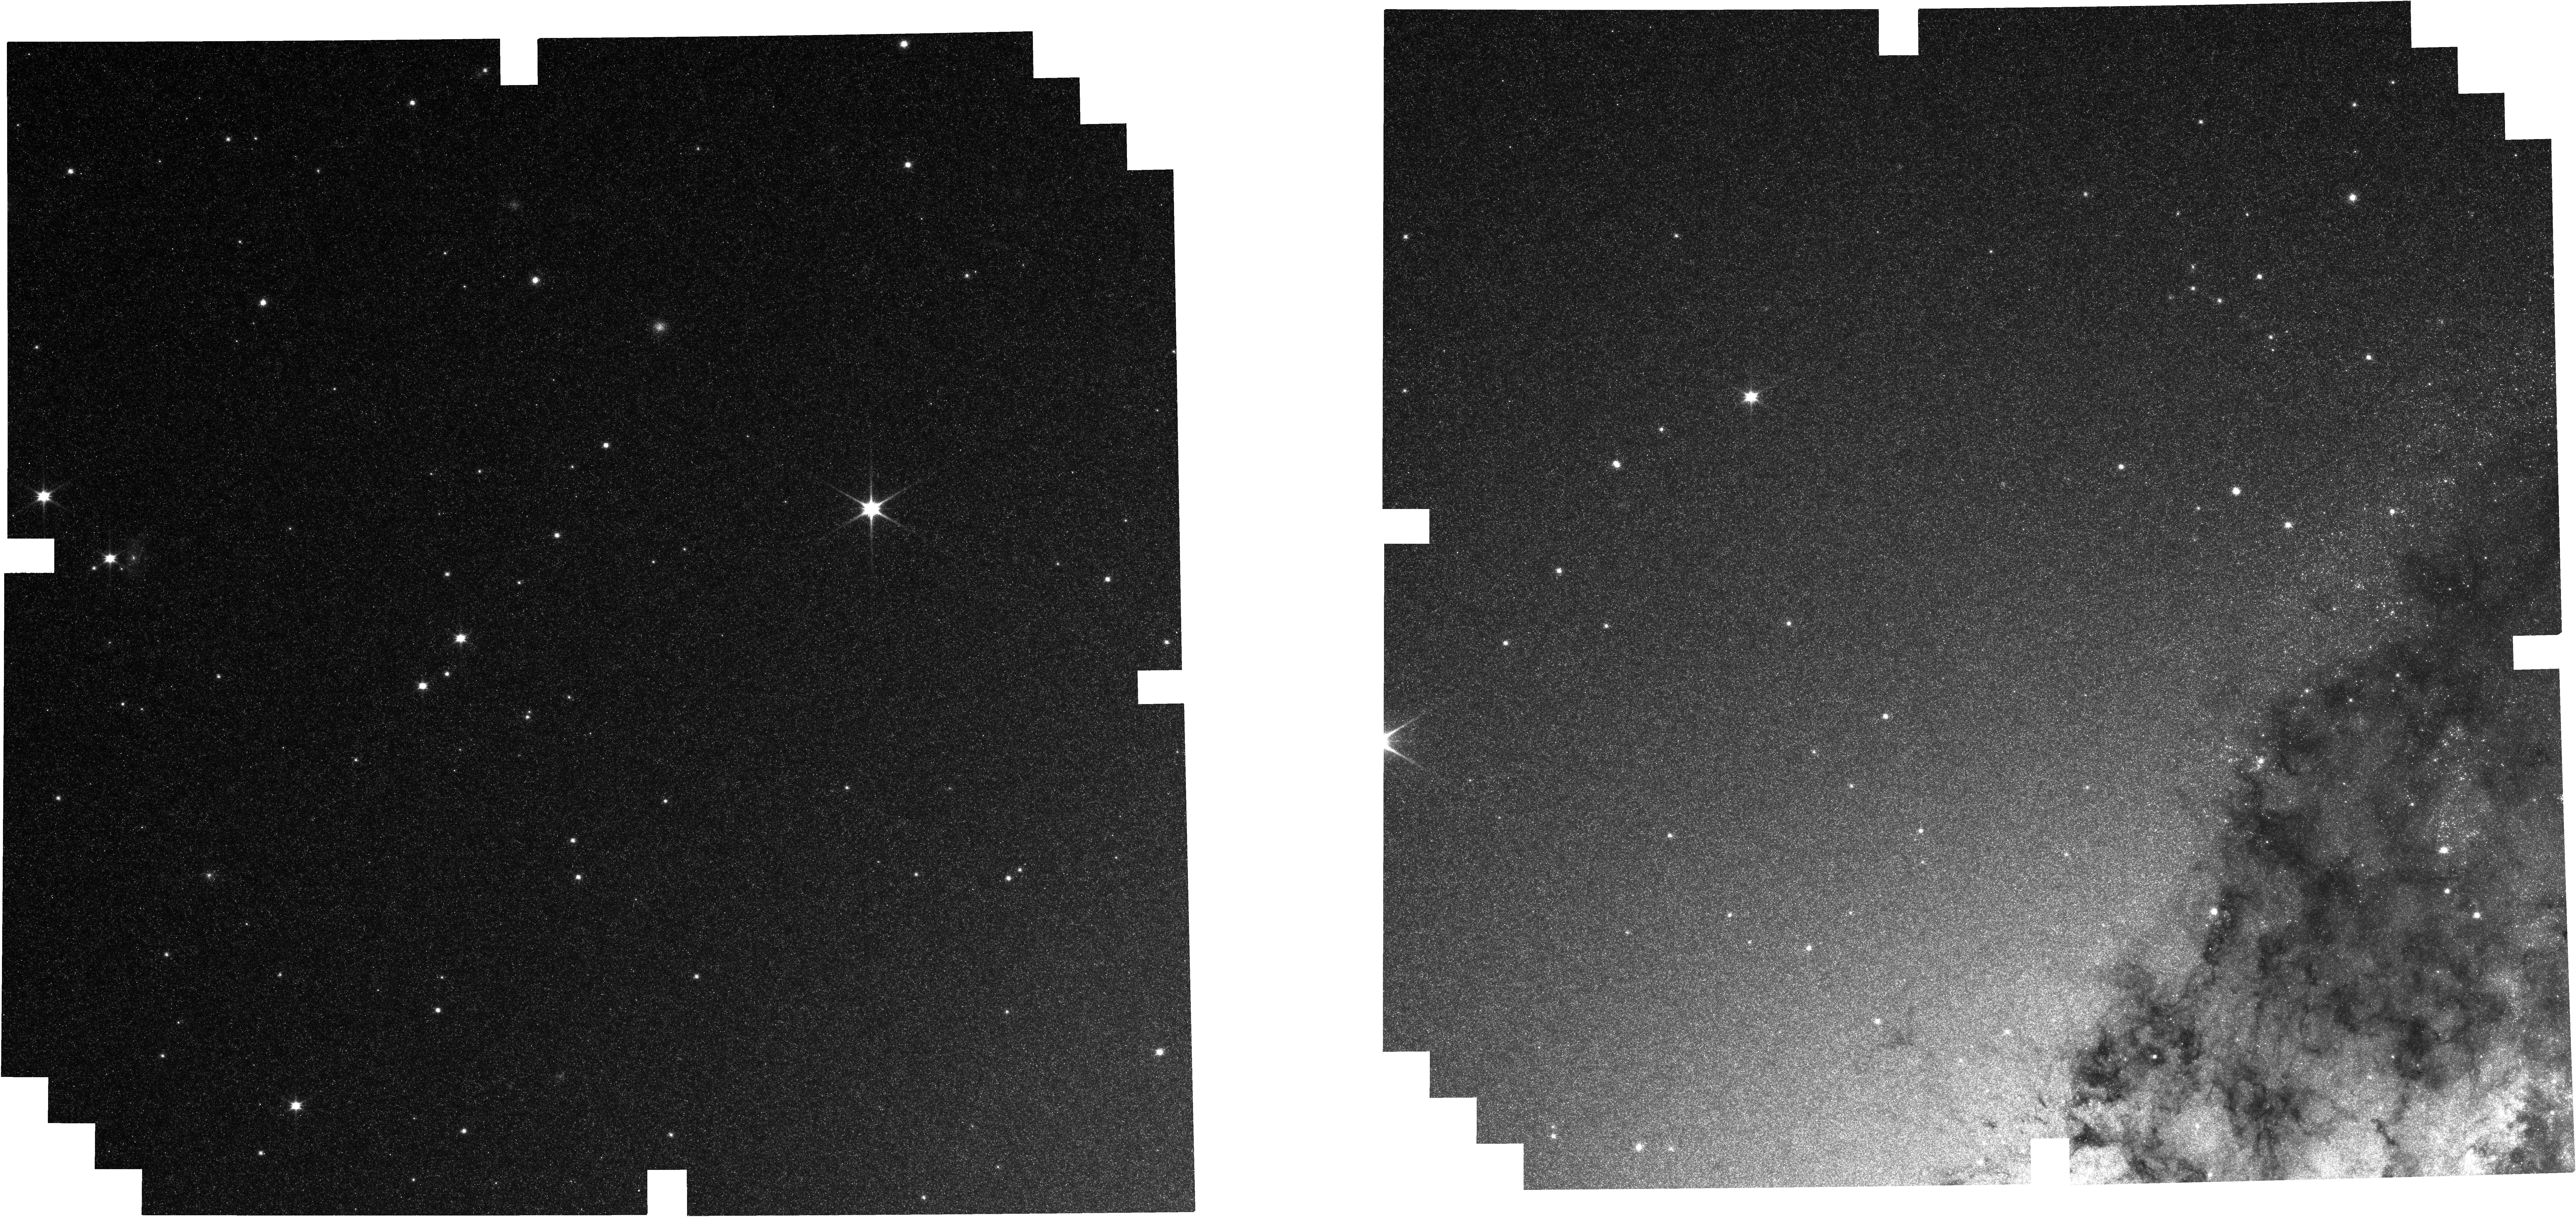
Target: Radio-Galaxy-NIRCam-Tile-2. Instrument: NIRCAM. Filter: F090W. Exposure: 24 min. Observation ID: jw12496-o007_t006_nircam_clear-f090w

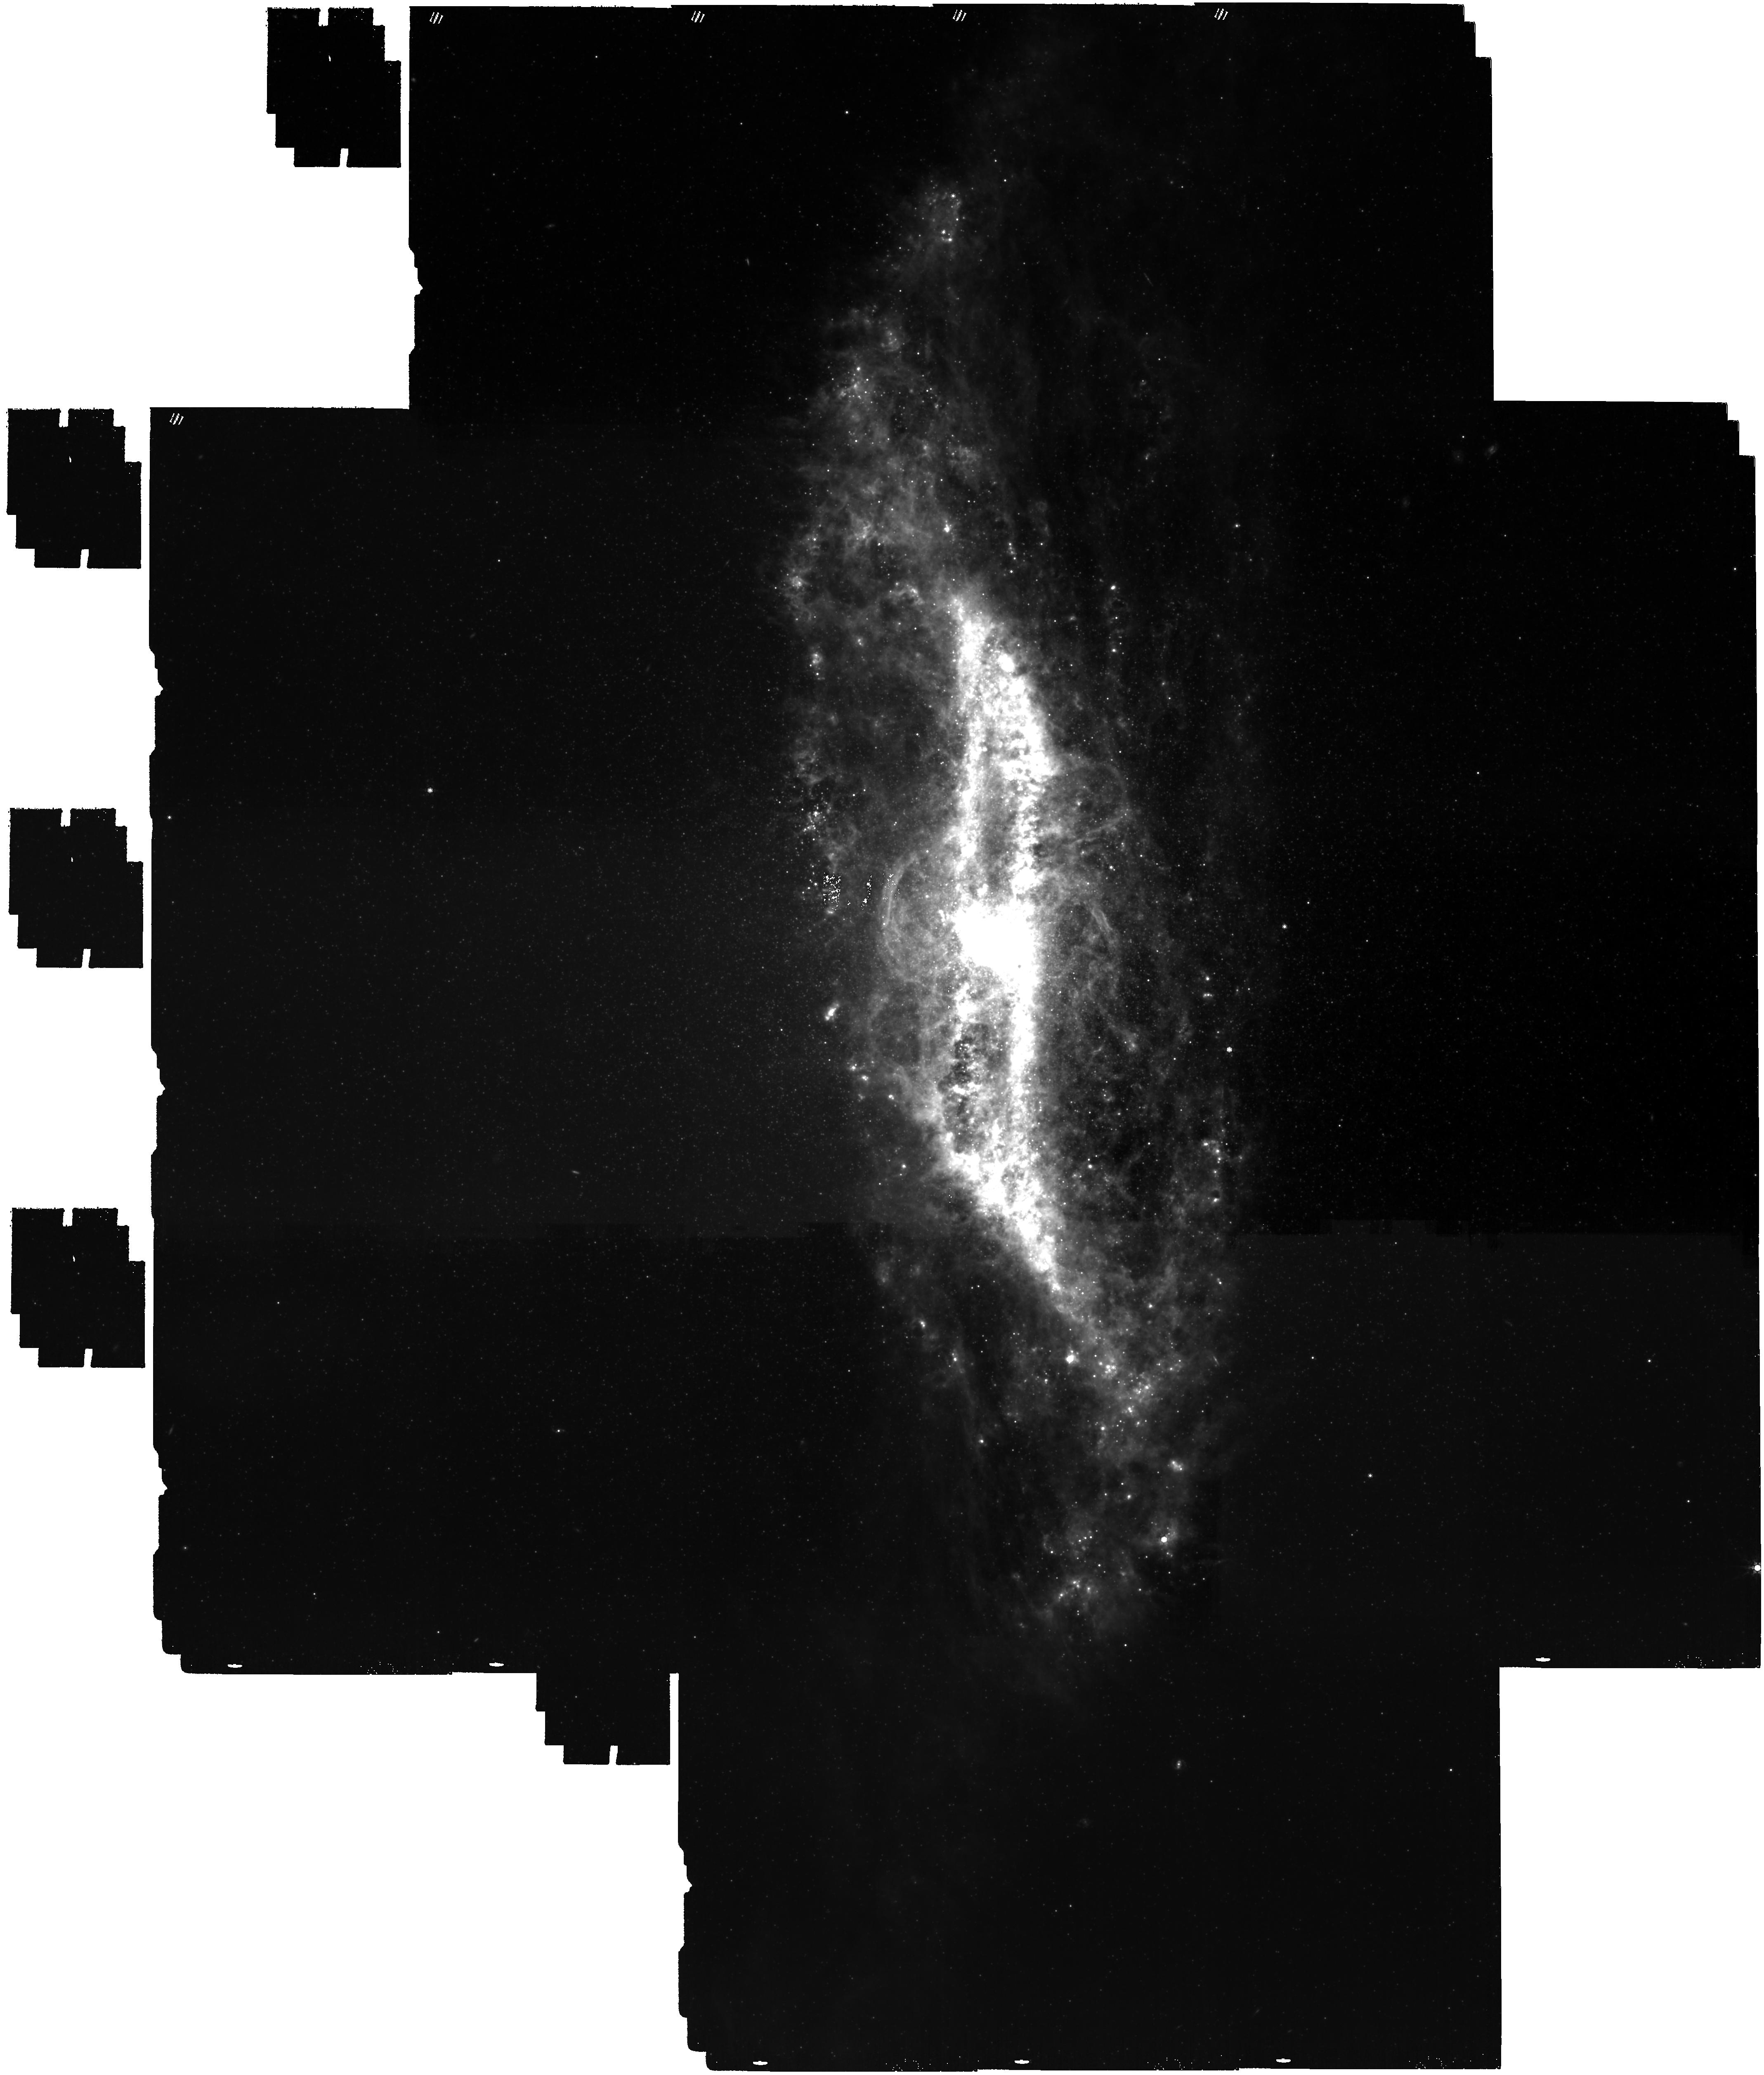
Target: Radio-Galaxy-MIRI. Instrument: MIRI. Filter: F1000W. Exposure: 1.6 h. Observation ID: jw12496-o006_t001_miri_f1000w

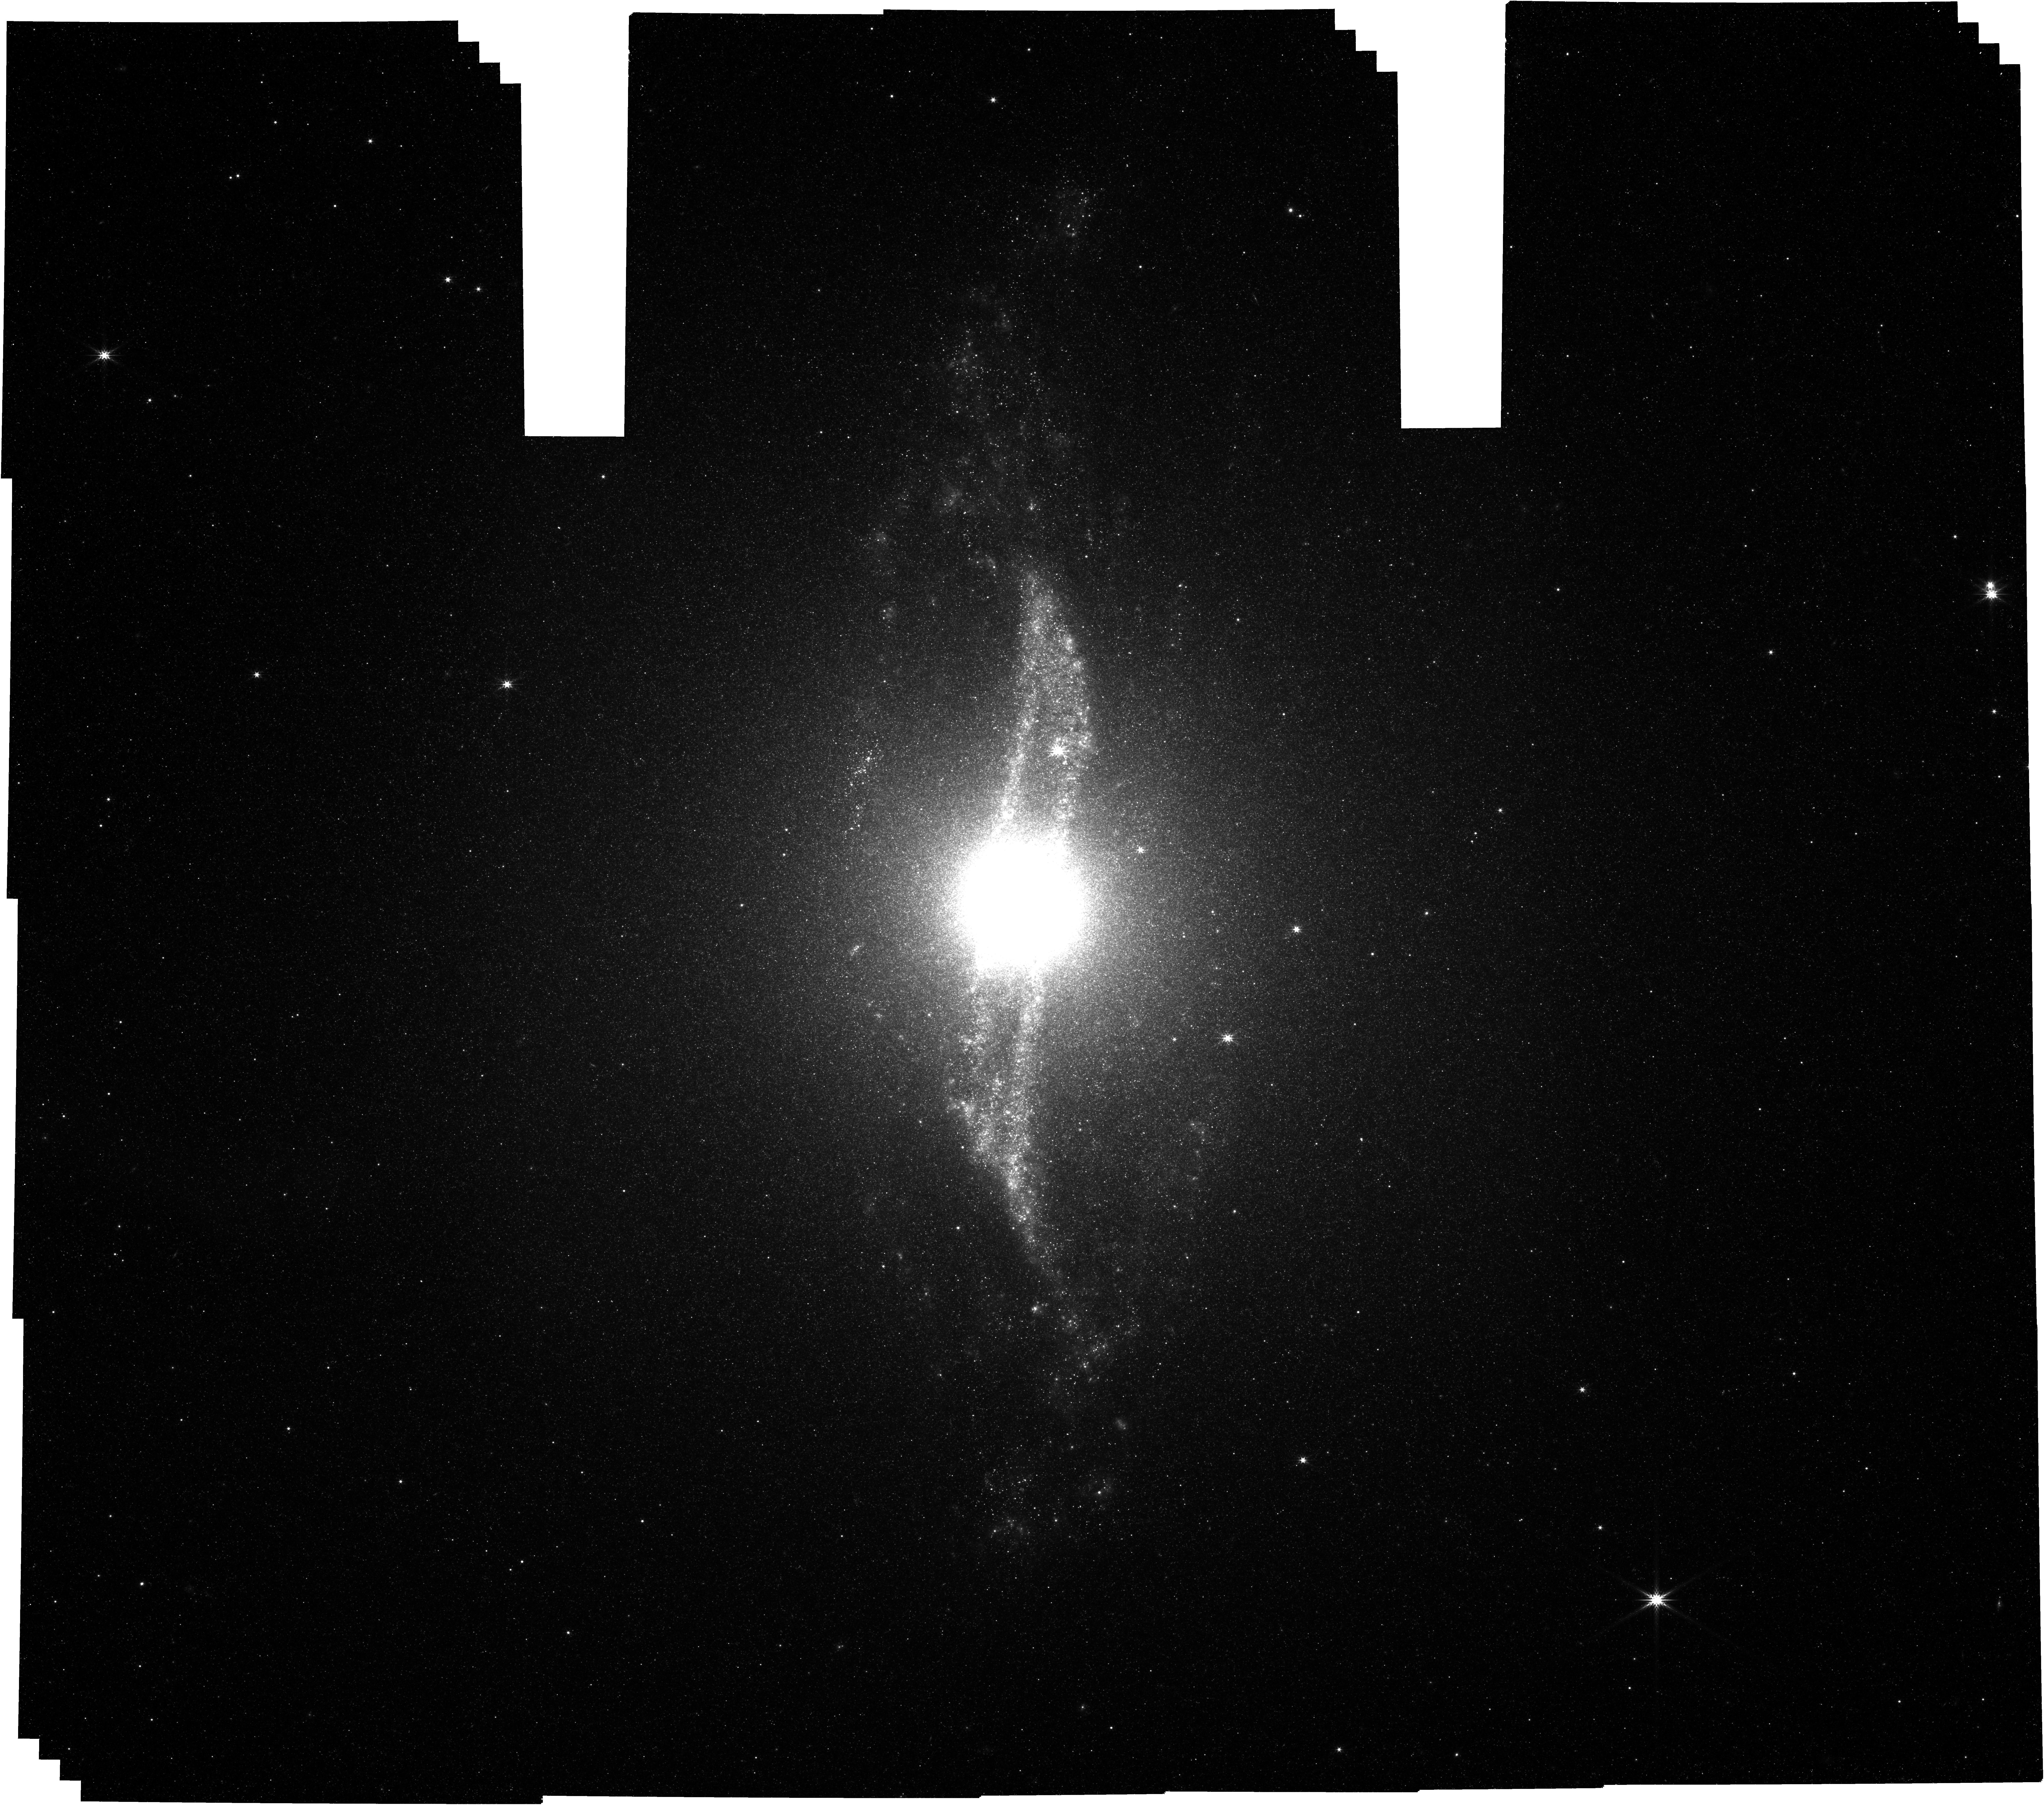
Target: Radio-Galaxy-NIRCam. Instrument: NIRCAM. Filter: F444W. Exposure: 4.5 h. Observation ID: jw12496-o004_t004_nircam_clear-f444w

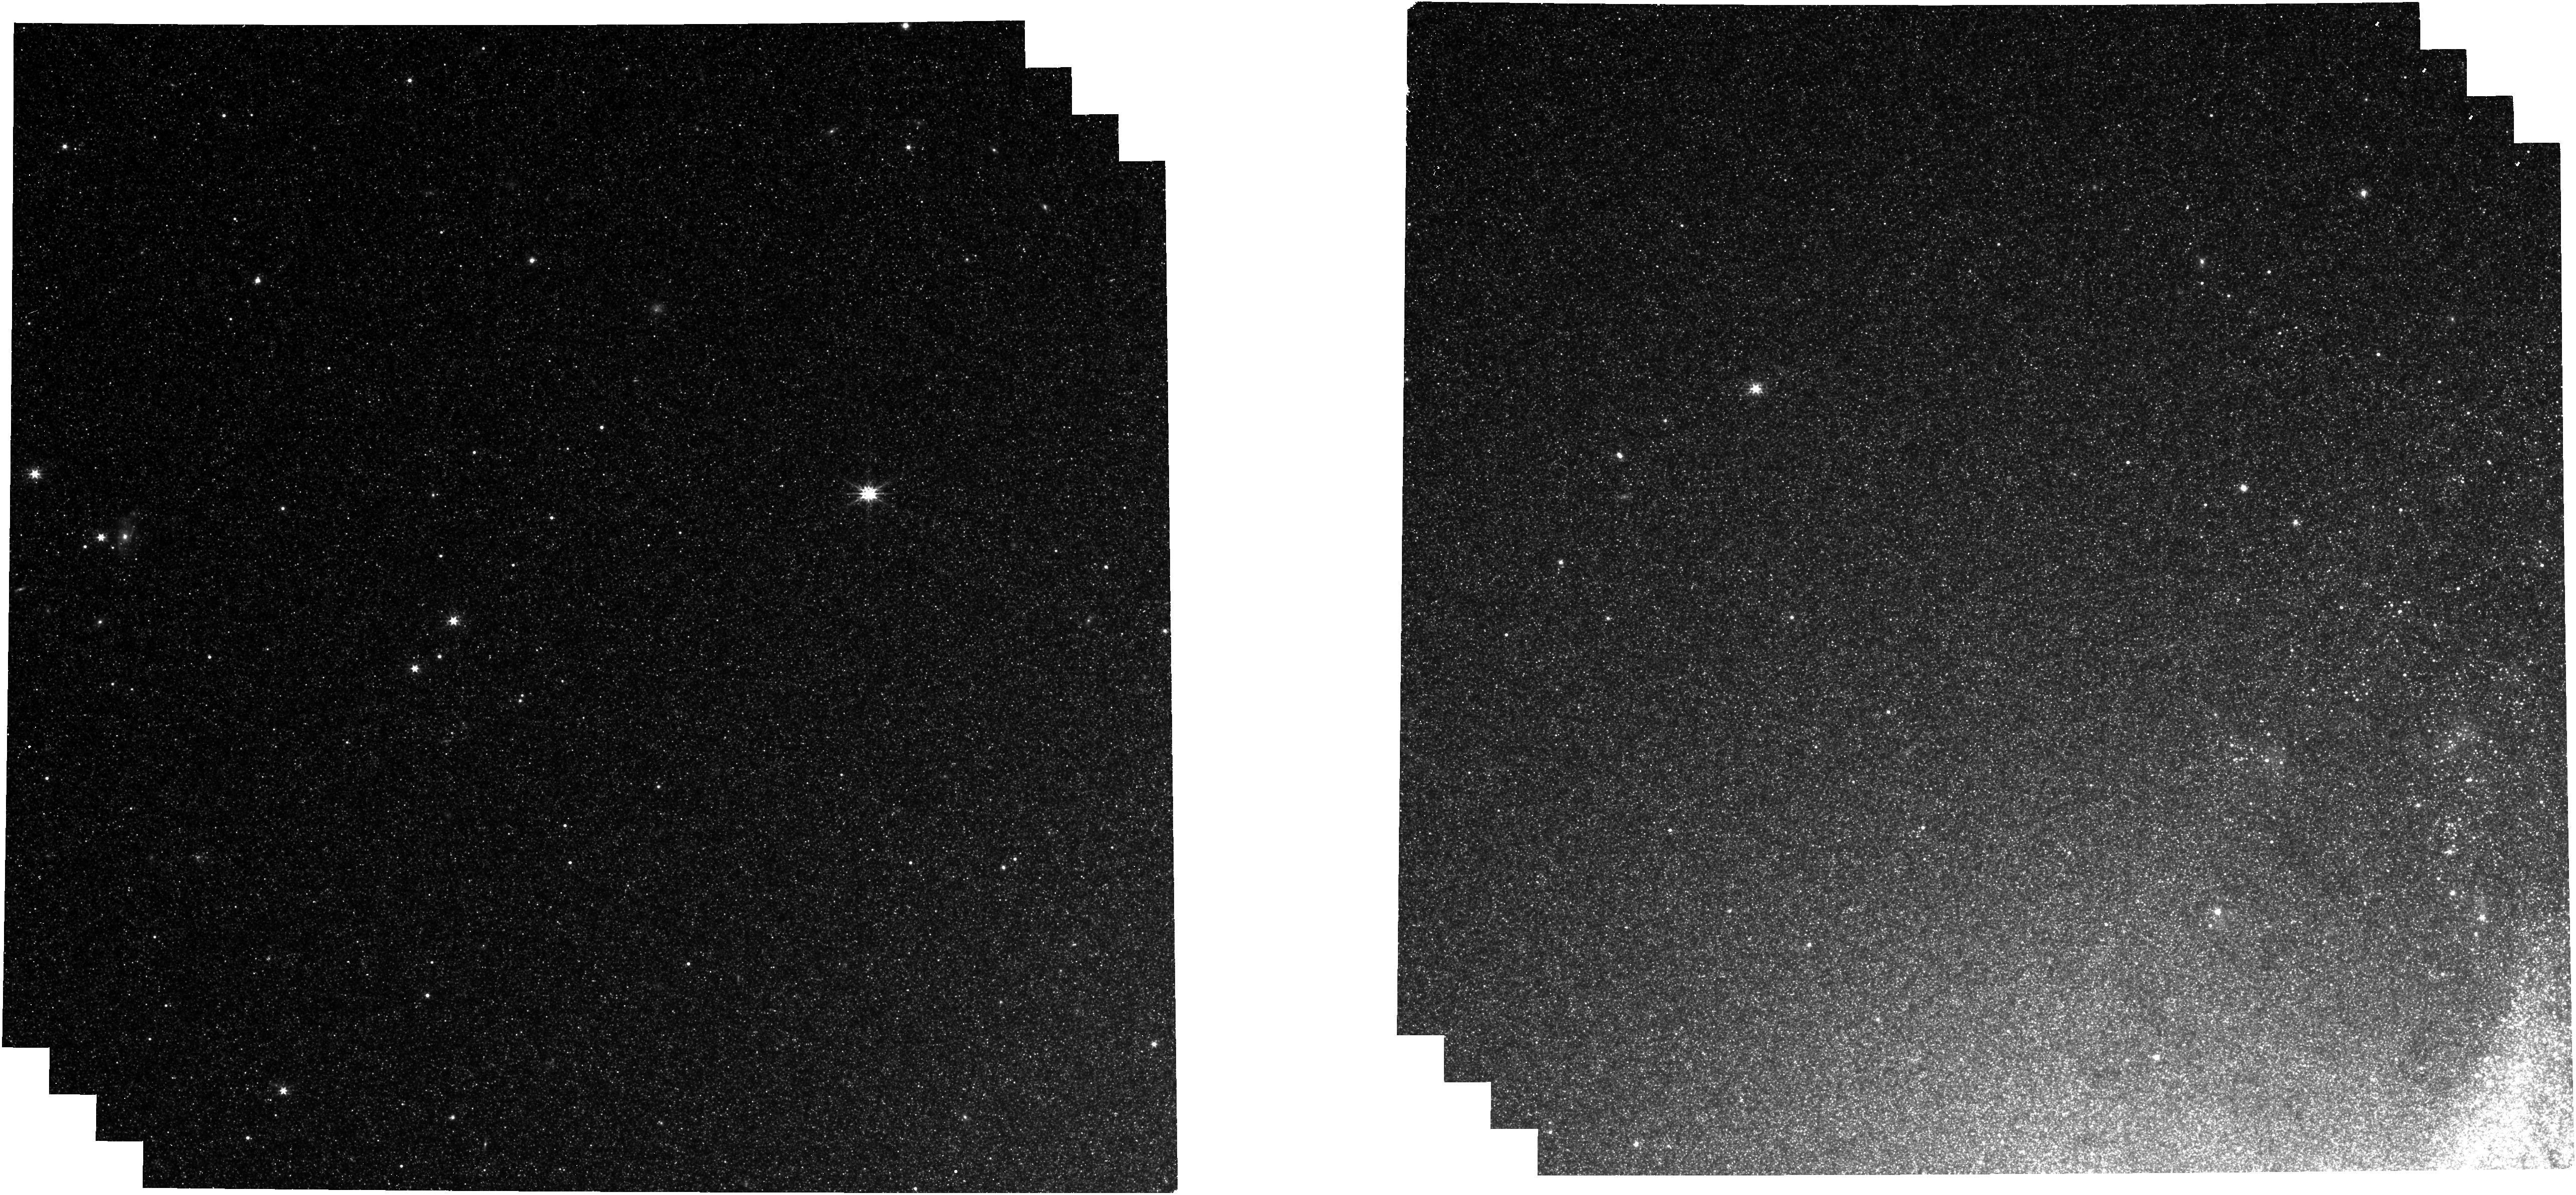
Target: Radio-Galaxy-NIRCam-Tile-2. Instrument: NIRCAM. Filter: F277W. Exposure: 24 min. Observation ID: jw12496-o007_t006_nircam_clear-f277w

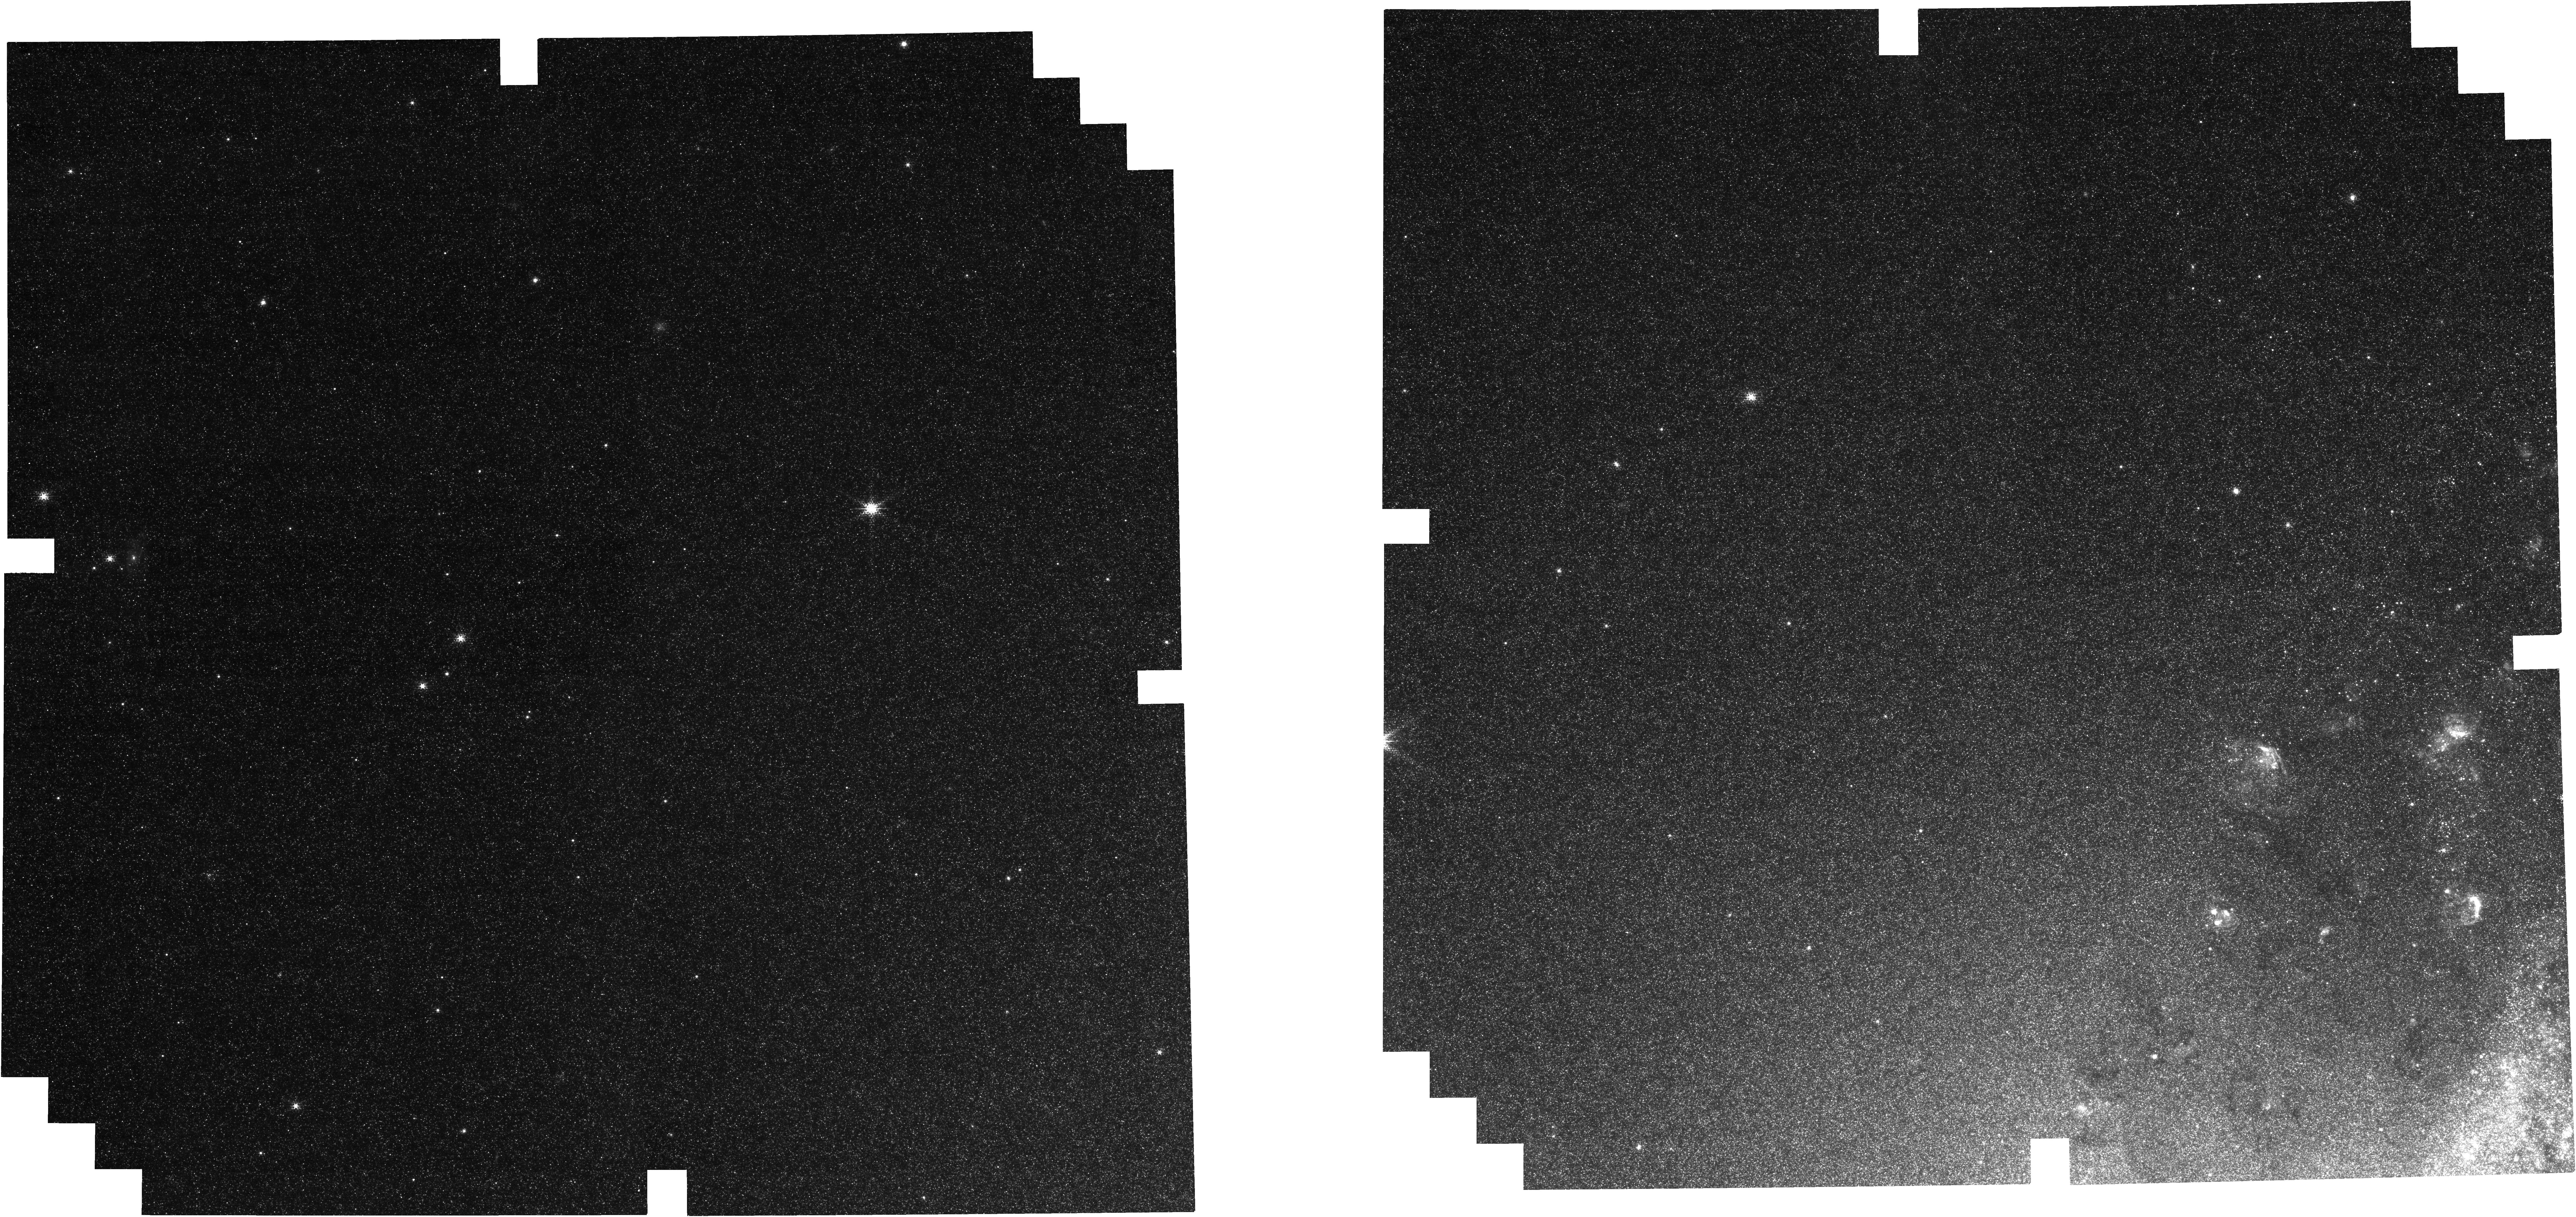
Target: Radio-Galaxy-NIRCam-Tile-2. Instrument: NIRCAM. Filter: F187N. Exposure: 24 min. Observation ID: jw12496-o007_t006_nircam_clear-f187n

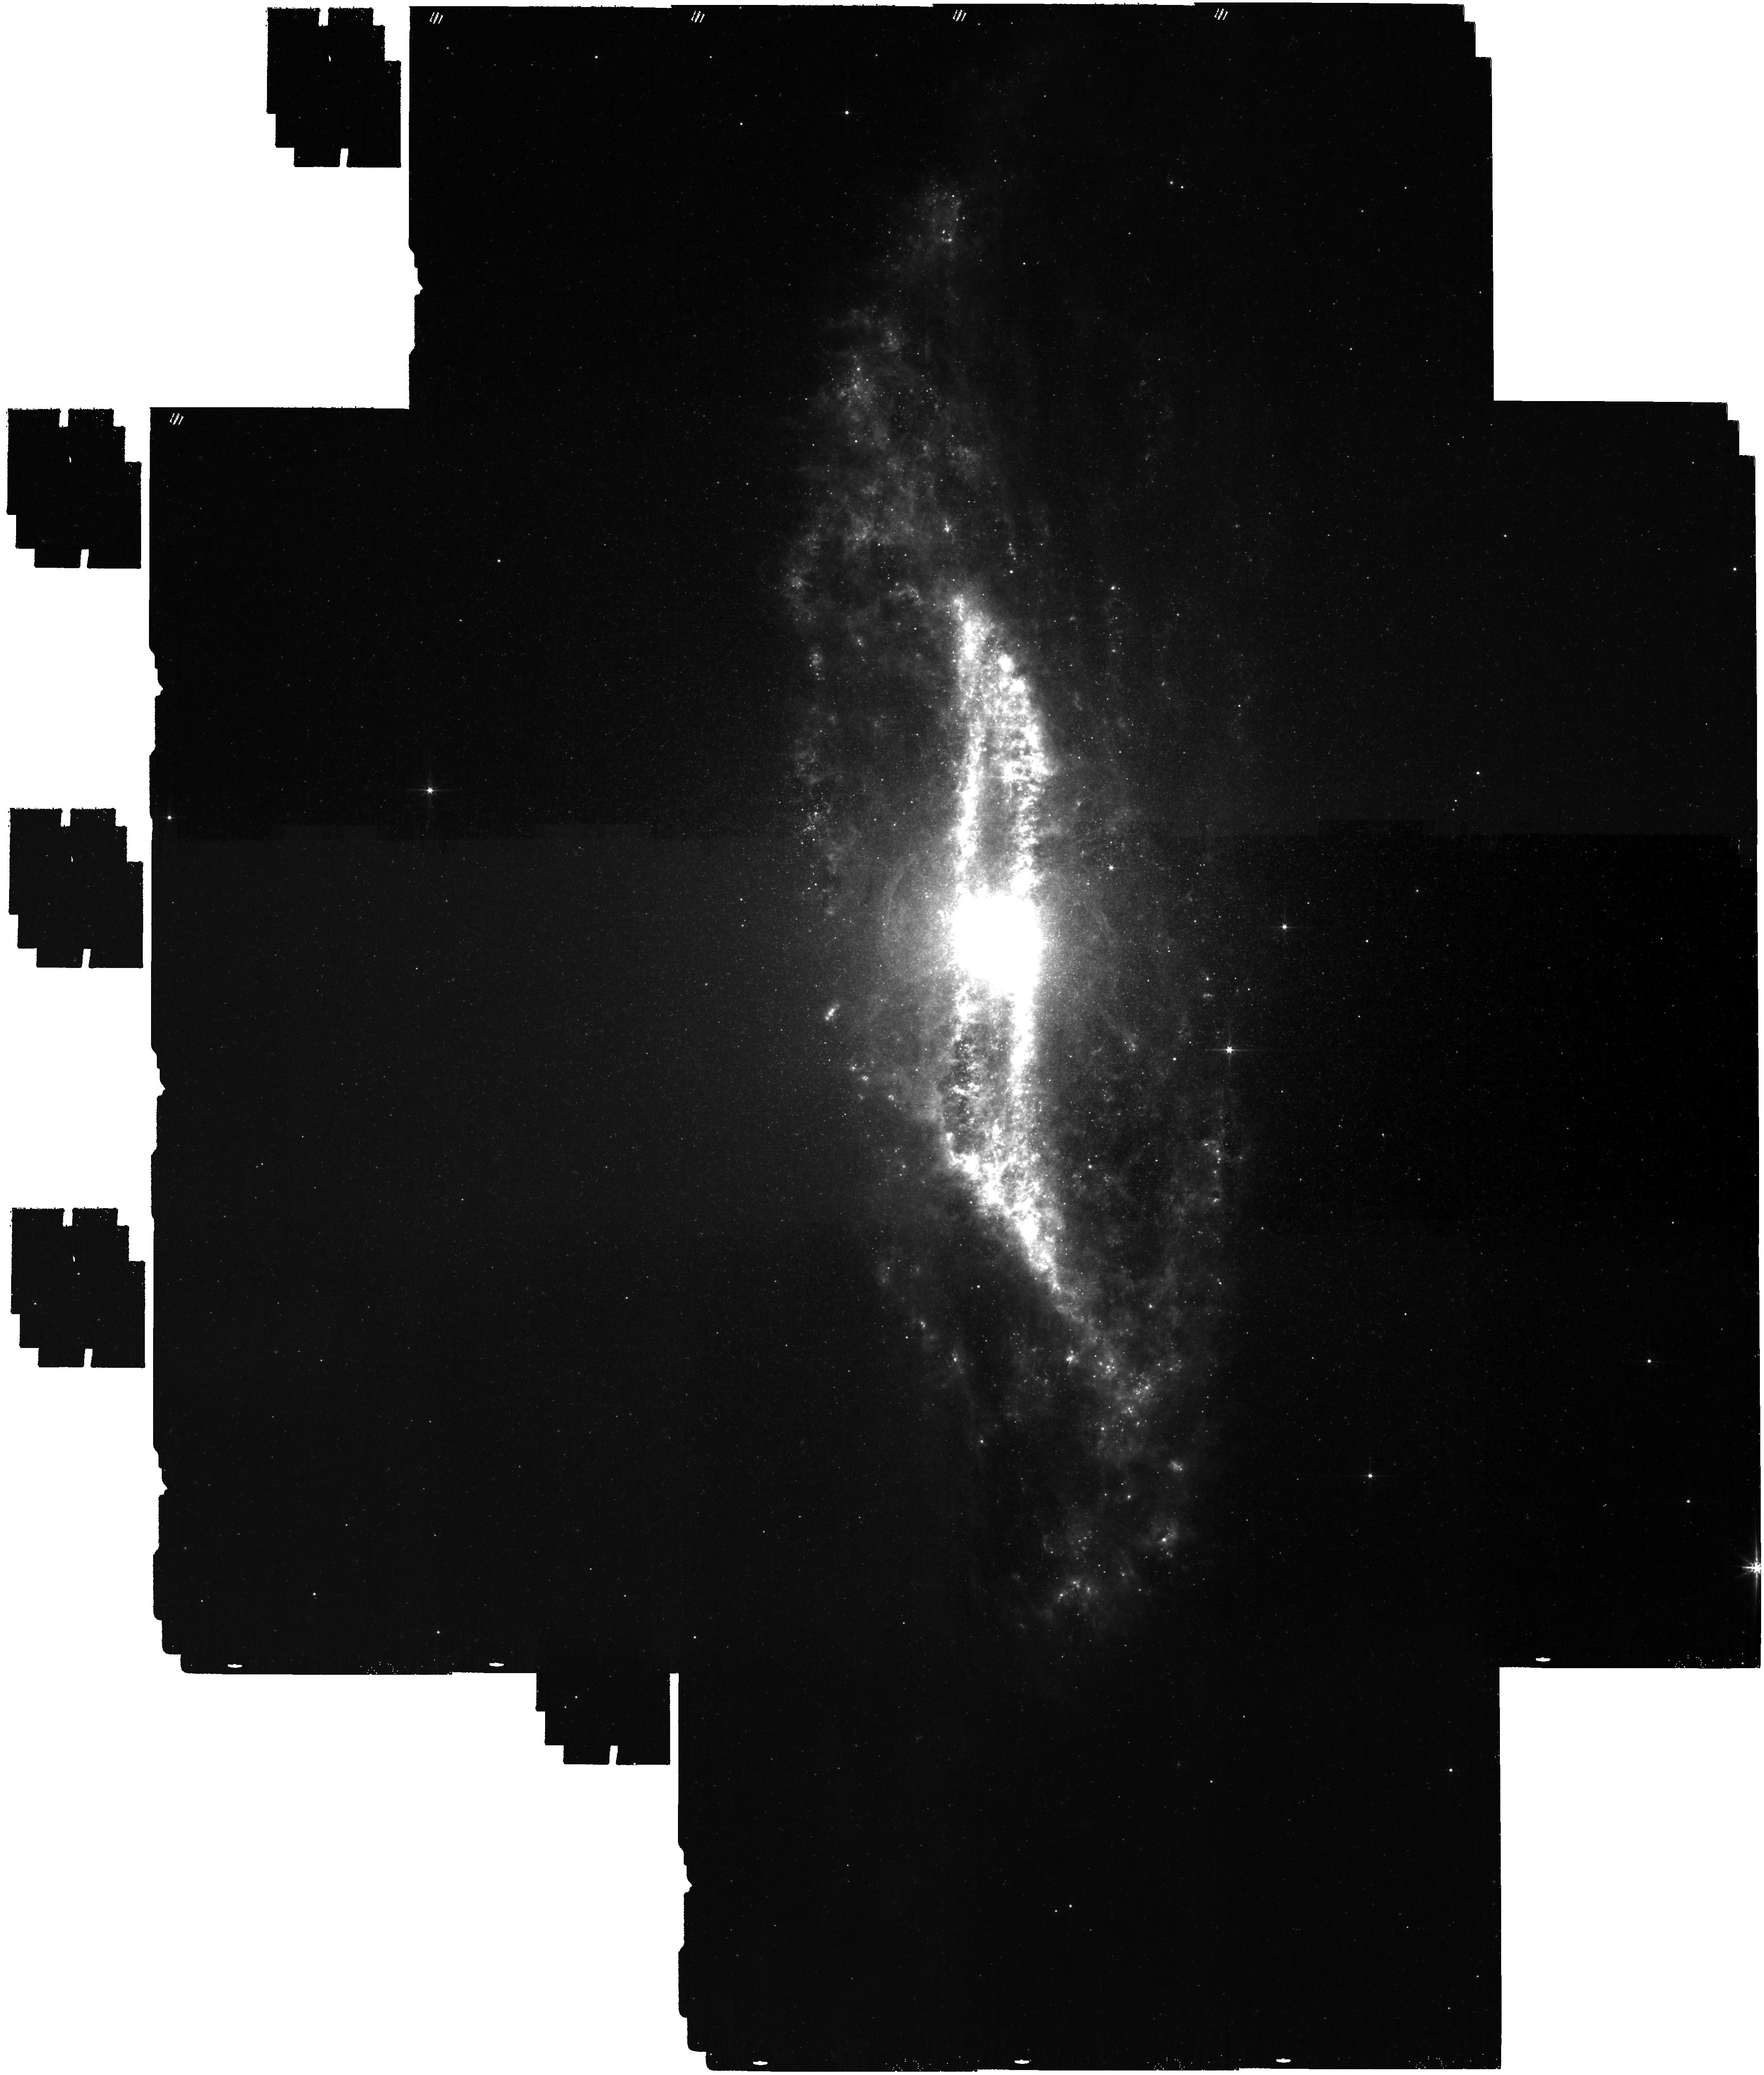
Target: Radio-Galaxy-MIRI. Instrument: MIRI. Filter: F560W. Exposure: 1.6 h. Observation ID: jw12496-o006_t001_miri_f560w

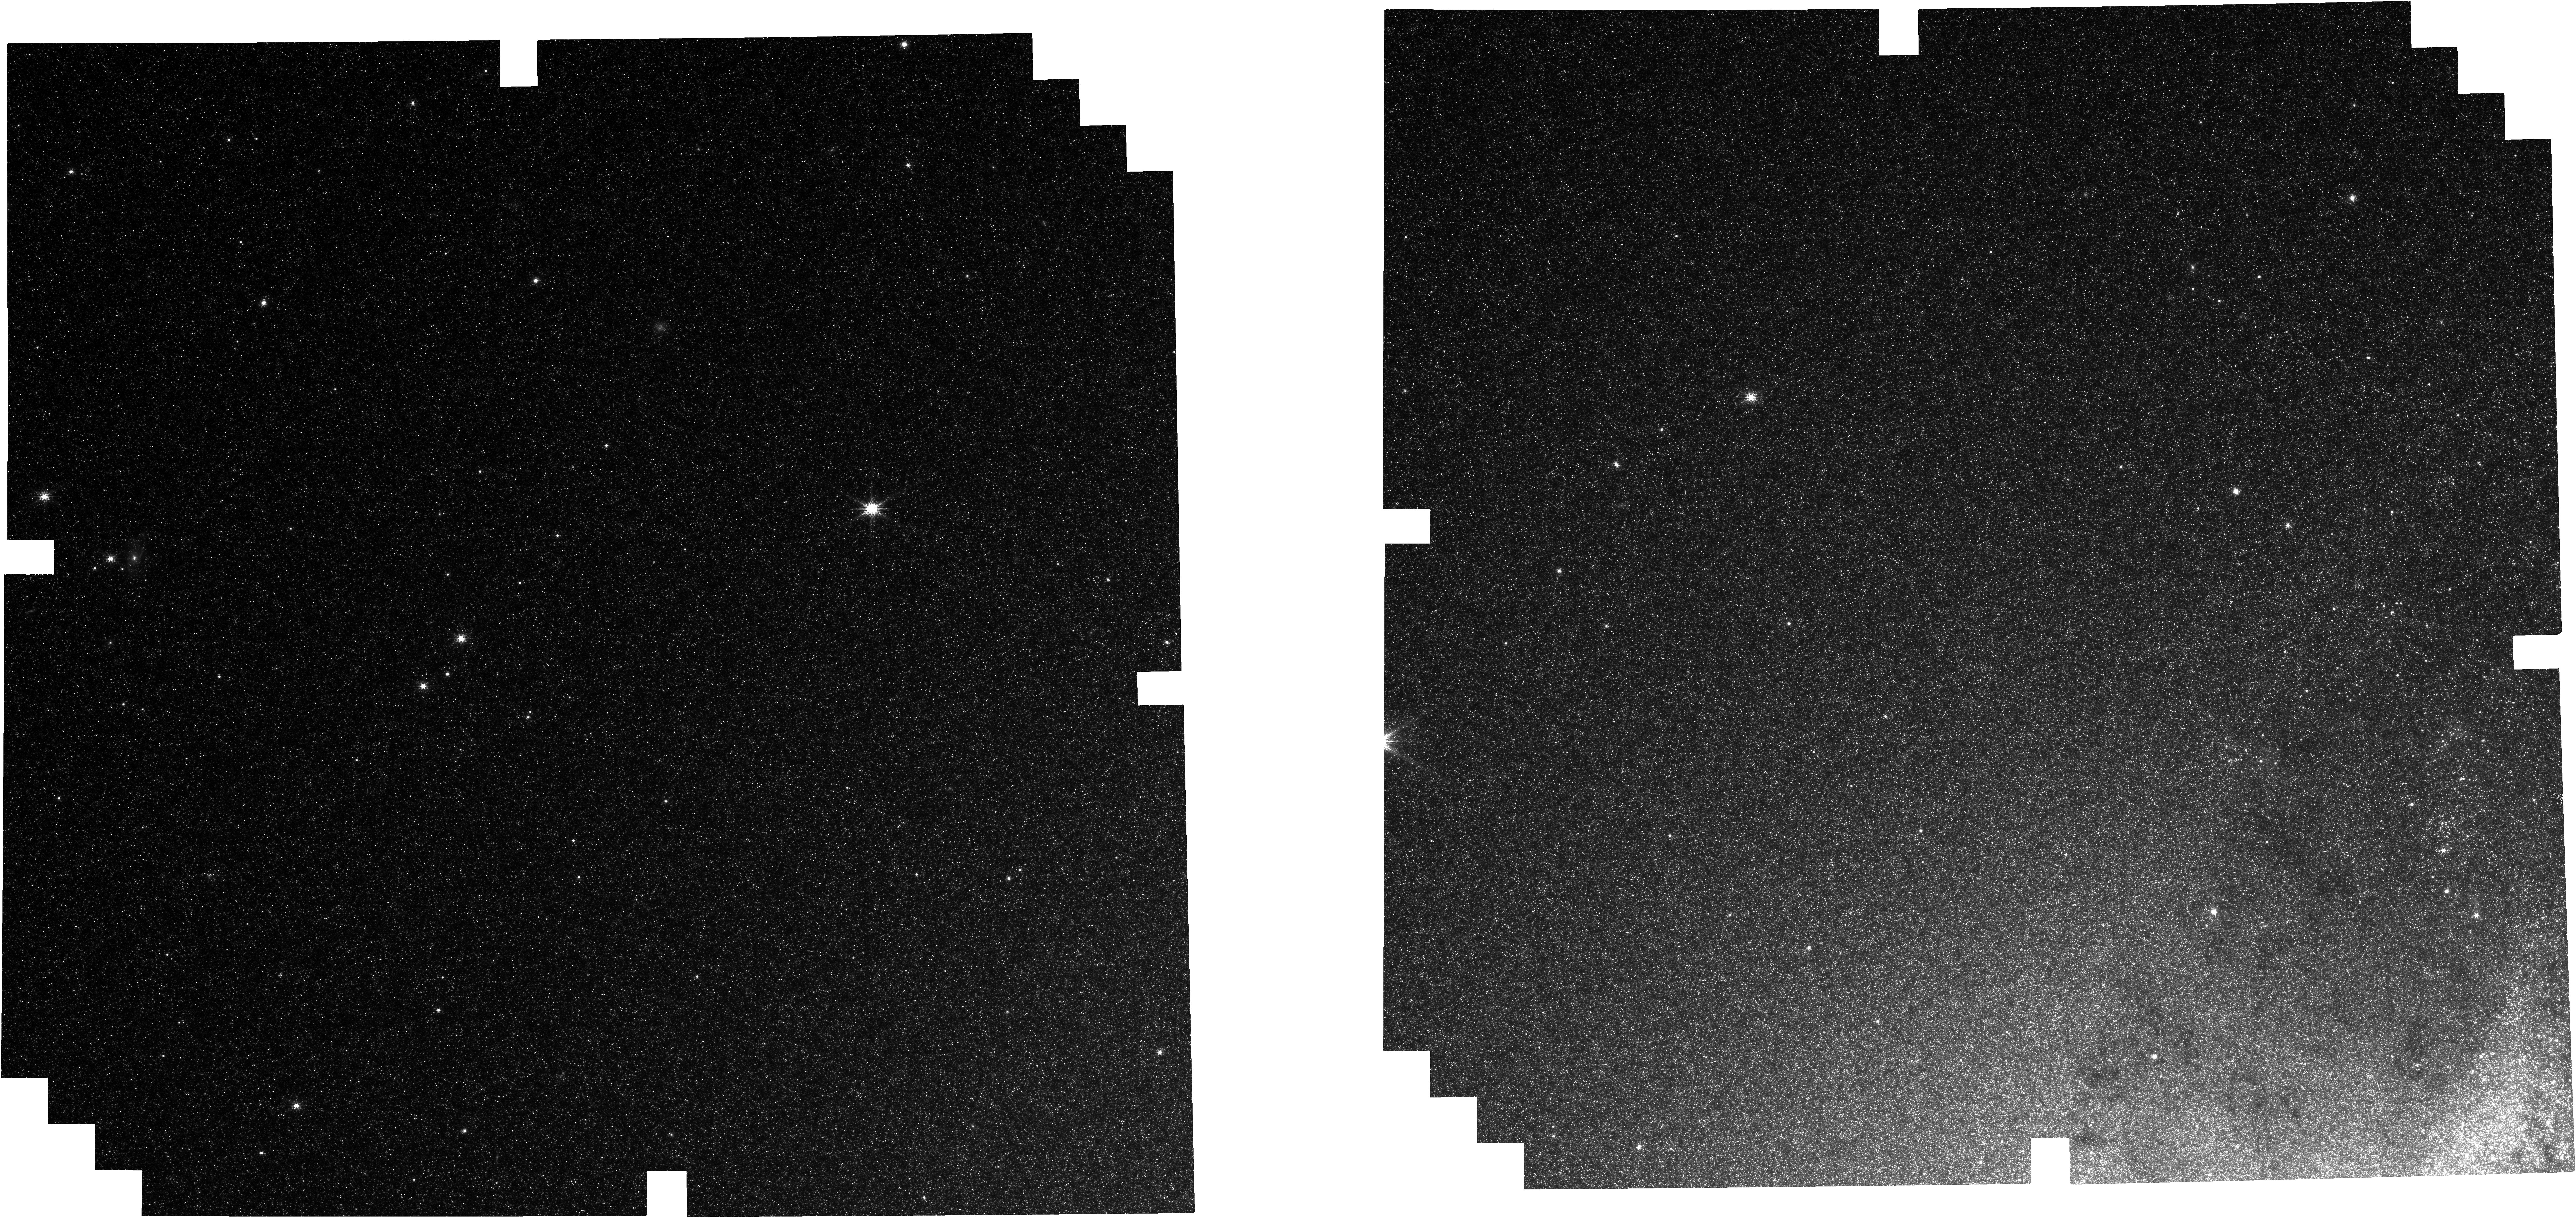
Target: Radio-Galaxy-NIRCam-Tile-2. Instrument: NIRCAM. Filter: F200W. Exposure: 24 min. Observation ID: jw12496-o007_t006_nircam_clear-f200w

NIRcam and MIRI observtions of a radio galaxy (PI: Garcia Marin, Macarena)

We will observe this radio galaxy with 3 NIRCam wide filters, 2 narrow filters, and 1 medium filter, which will capture Pa_alpha, PAHs and stellar emission at a sufficient depth to allow for the creation of low-noise color-composite images. We will also use three wide MIRI filters, from 5.6 to 10 microns, to highlight the PAH emission of the disk and contrast with the starlight present in NIRCam.